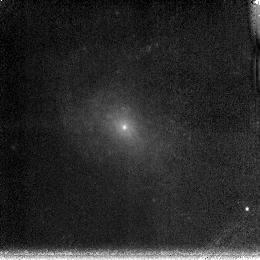
Target: NGC4625
Instrument: NICMOS/NIC3
Filter: F190N
Exposure: 13 min
Observation ID: n6lf46020

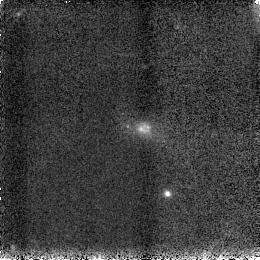
Target: UM408
Instrument: NICMOS/NIC3
Filter: F160W
Exposure: 2 min
Observation ID: n6lf69030

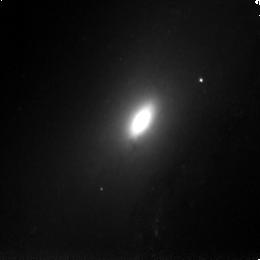
Target: NGC4569
Instrument: NICMOS/NIC3
Filter: F160W
Exposure: 2 min
Observation ID: n6lf13030

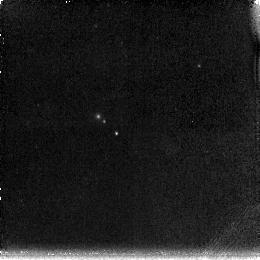
Target: UGCA0292
Instrument: NICMOS/NIC3
Filter: F190N
Exposure: 13 min
Observation ID: n6lf57020

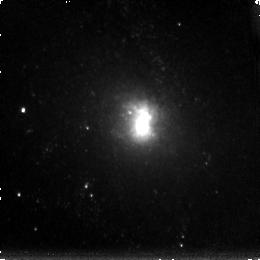
Target: NGC6946
Instrument: NICMOS/NIC3
Filter: F190N
Exposure: 13 min
Observation ID: n6lf30020

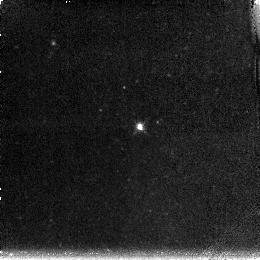
Target: NGC4236
Instrument: NICMOS/NIC3
Filter: F190N
Exposure: 13 min
Observation ID: n6lf33020

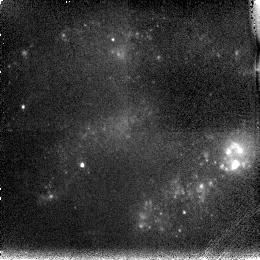
Target: NGC2537
Instrument: NICMOS/NIC3
Filter: F187N
Exposure: 11 min
Observation ID: n6lf56010

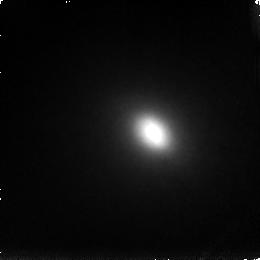
Target: NGC5195
Instrument: NICMOS/NIC3
Filter: F187N
Exposure: 11 min
Observation ID: n6lf06010

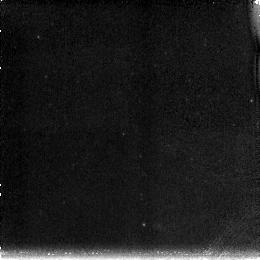
Target: NGC4789A
Instrument: NICMOS/NIC3
Filter: F190N
Exposure: 13 min
Observation ID: n6lf47020

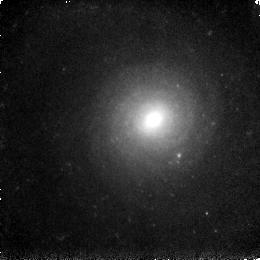
Target: NGC3938
Instrument: NICMOS/NIC3
Filter: F160W
Exposure: 2 min
Observation ID: n6lf28030

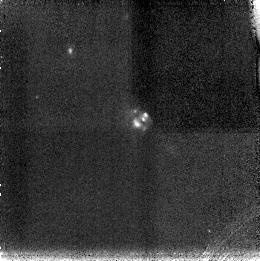
Target: KUG1013+381
Instrument: NICMOS/NIC3
Filter: F187N
Exposure: 11 min
Observation ID: n6lf67010

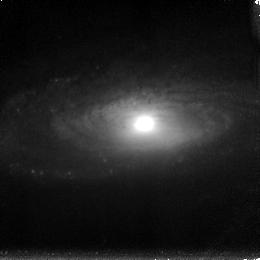
Target: NGC5033
Instrument: NICMOS/NIC3
Filter: F190N
Exposure: 13 min
Observation ID: n6lf29020

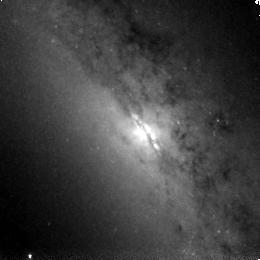
Target: NGC3628
Instrument: NICMOS/NIC3
Filter: F160W
Exposure: 2 min
Observation ID: n6lf64030

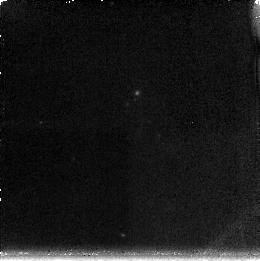
Target: UM461
Instrument: NICMOS/NIC3
Filter: F190N
Exposure: 13 min
Observation ID: n6lf59020

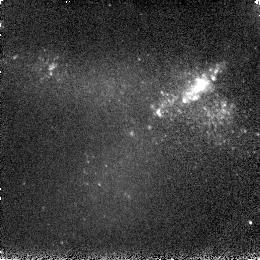
Target: IIZW40
Instrument: NICMOS/NIC3
Filter: F160W
Exposure: 2 min
Observation ID: n6lf51030

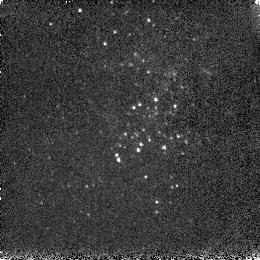
Target: VIIZW403
Instrument: NICMOS/NIC3
Filter: F160W
Exposure: 2 min
Observation ID: n6lf60030

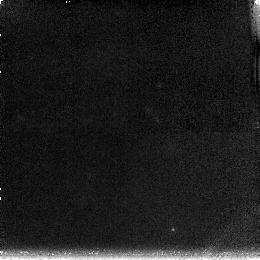
Target: HS0822+3542
Instrument: NICMOS/NIC3
Filter: F190N
Exposure: 13 min
Observation ID: n6lf50020

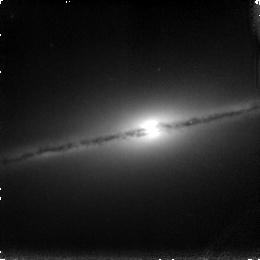
Target: NGC5866
Instrument: NICMOS/NIC3
Filter: F187N
Exposure: 11 min
Observation ID: n6lf07010

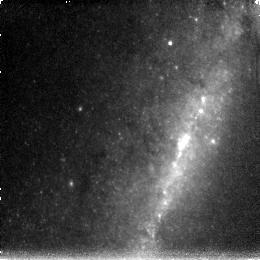
Target: NGC4631
Instrument: NICMOS/NIC3
Filter: F190N
Exposure: 13 min
Observation ID: n6lf34020

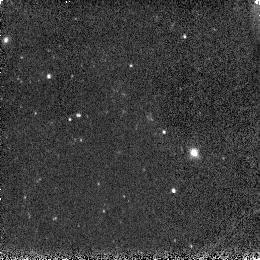
Target: UGC4459
Instrument: NICMOS/NIC3
Filter: F160W
Exposure: 2 min
Observation ID: n6lf39030

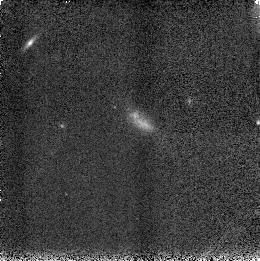
Target: A1228+12
Instrument: NICMOS/NIC3
Filter: F160W
Exposure: 2 min
Observation ID: n6lf70030

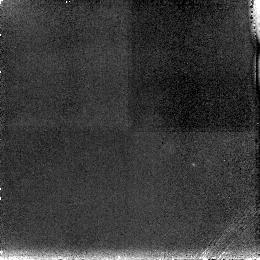
Target: UM382
Instrument: NICMOS/NIC3
Filter: F187N
Exposure: 13 min
Observation ID: n6lf58010

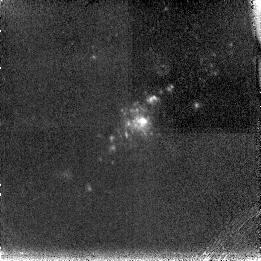
Target: NGC5194
Instrument: NICMOS/NIC3
Filter: F187N
Exposure: 11 min
Observation ID: n6lf25010

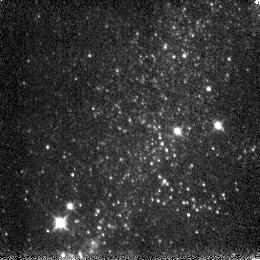
Target: NGC5408
Instrument: NICMOS/NIC3
Filter: F160W
Exposure: 2 min
Observation ID: n6lf49030

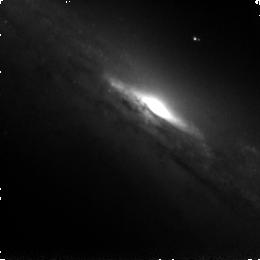
Target: NGC3079
Instrument: NICMOS/NIC3
Filter: F160W
Exposure: 2 min
Observation ID: n6lf62030

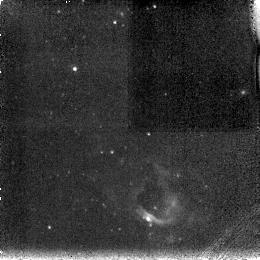
Target: UGC4305
Instrument: NICMOS/NIC3
Filter: F187N
Exposure: 11 min
Observation ID: n6lf37010

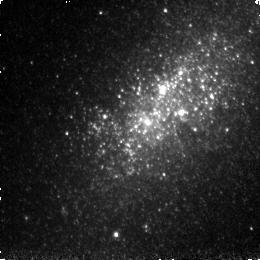
Target: NGC5253
Instrument: NICMOS/NIC3
Filter: F160W
Exposure: 2 min
Observation ID: n6lf65030

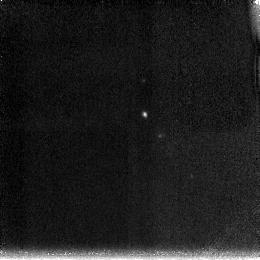
Target: SBS1159+545
Instrument: NICMOS/NIC3
Filter: F190N
Exposure: 11 min
Observation ID: n6lf66020

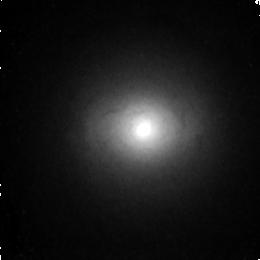
Target: NGC4736
Instrument: NICMOS/NIC3
Filter: F160W
Exposure: 2 min
Observation ID: n6lf16030

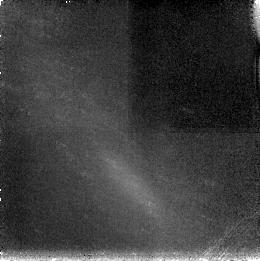
Target: NGC0024
Instrument: NICMOS/NIC3
Filter: F187N
Exposure: 11 min
Observation ID: n6lf24010

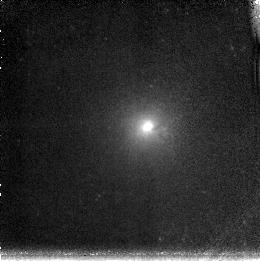
Target: NGC3184
Instrument: NICMOS/NIC3
Filter: F190N
Exposure: 13 min
Observation ID: n6lf26020

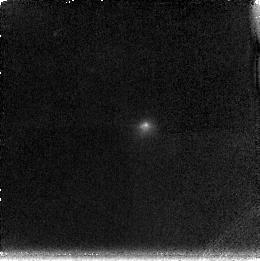
Target: MRK1450
Instrument: NICMOS/NIC3
Filter: F190N
Exposure: 13 min
Observation ID: n6lf52020

Paschen-alpha Imaging of a SIRTF-Selected Nearby Galaxy Sample (PI: Kennicutt, Robert C.)

We propose to carry out a NICMOS snapshot survey in the Paschen-alpha (PAlpha) emission line and H-band of the sample of galaxies being observed at 3.5 -- 160 microns as part of SIRTF Nearby Galaxies Survey (SINGS) and a related guaranteed time survey of starburst galaxies. The PAlpha images, accessible only from HST, will be combined with groundbased HAlpha imaging to measure the extinction in the star-forming centers of these galaxies, and obtain robust, extinction- corrected maps of the massive star formation rate (SFR). The PAlpha data by themselves will provide reliable `extinction- free' SFRs, and a cross-calibration of the (dust--affected) HAlpha-- and UV--based SFRs. The PAlpha--based SFR measurements will extend the SFR-vs.-gas density law (Schmidt--law) to surface densities at least 30 times higher than what is accessible using HAlpha--based SFR measurements alone, bridging the gap between normal galaxies and IR--luminous starbursts. Furthermore, the combination of the HST PAlpha images with the SIRTF images and spectra, as well as ancillary ground --based UBVRIJHK images and GALEX UV images being obtained as part of the SINGS project, will provide a definitive study of the radiative transfer of starlight and dust heating in star--forming galaxies. The processed NICMOS images will be incorporated into the public SINGS Legacy Data Archive, to enable scores of follow-up studies by the astronomical community at large.